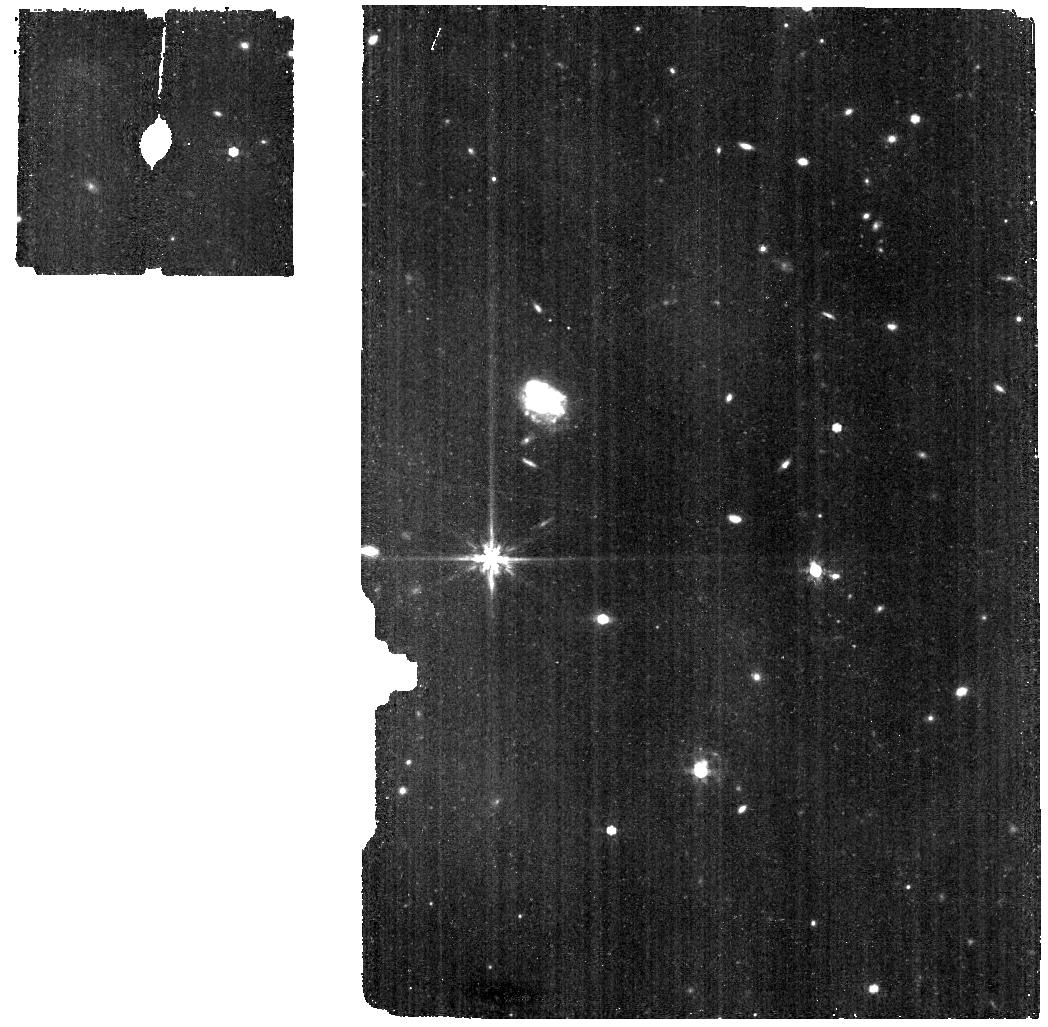
Target: HD-163466-bkg. Instrument: MIRI. Filter: F770W. Exposure: 9 min. Observation ID: jw12525-o081_t011_miri_f770w

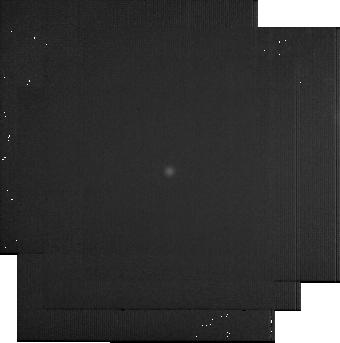
Target: BD+60-1753. Instrument: MIRI. Filter: F2550W. Exposure: 22 min. Observation ID: jw12525-o071_t001_miri_f2550w-sub256

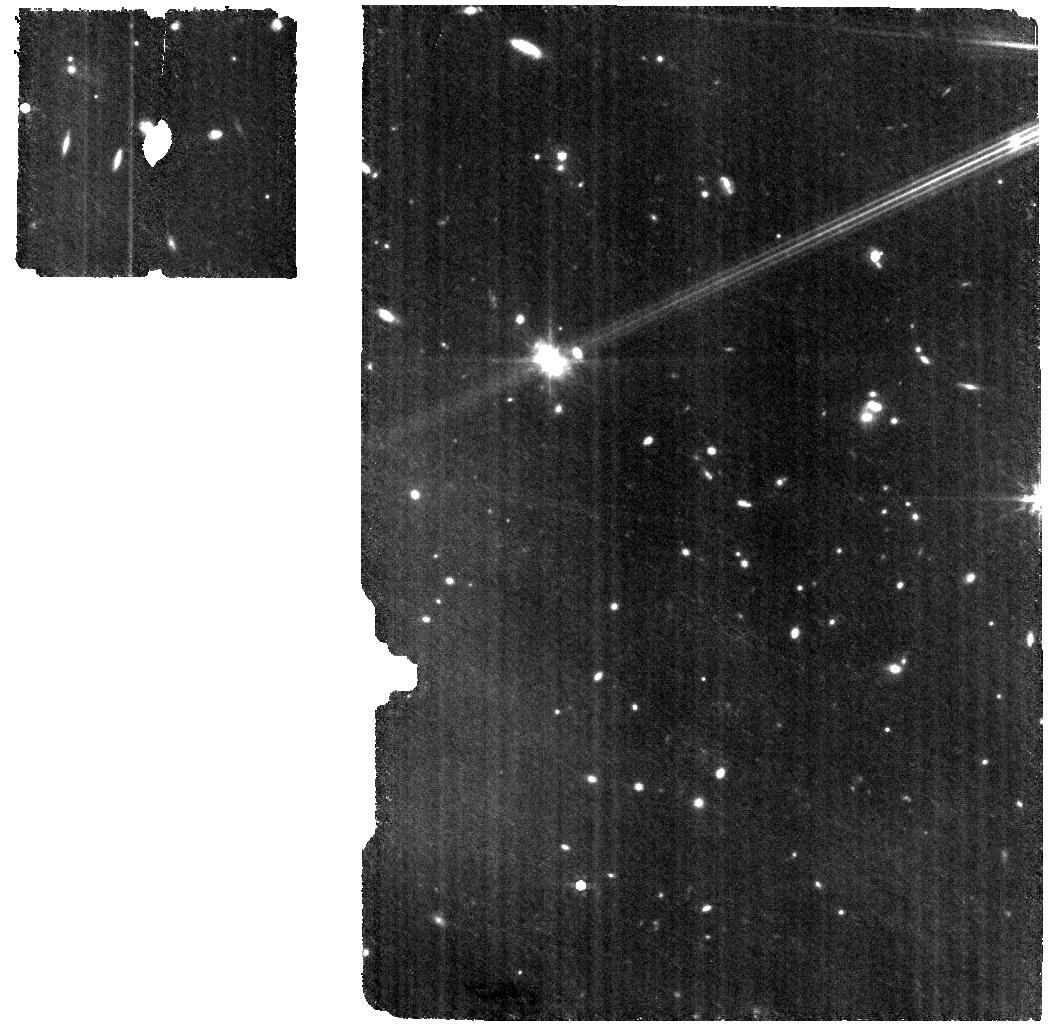
Target: HD-163466-wbkg. Instrument: MIRI. Filter: F770W. Exposure: 18 min. Observation ID: jw12525-o082_t010_miri_f770w

CAL-XCAL-504: Absolute Flux Calibration (Monitoring) (PI: Gordon, Karl D.)

This program obtains repeated observations of two stars as part of the JWST absolute flux calibration effort. This effort uses all JWST instruments to provide absolute flux calibration for all JWST modes (filters, gratings, etc). The combined nature of this effort is to ensure the highest quality flux calibration internal to and between instruments and to carry out the observations efficiently. This program provides observations of two stars spread throughout the year to measure the repeatability of JWST observations. The aim is to observe in one filter/grating/etc per detector to measure how repeatable an observation is in instrument units. The expectation is that the repeatability is set at the detector level. This calibration program may change in response to system developments and the final Cycle 5 science program.